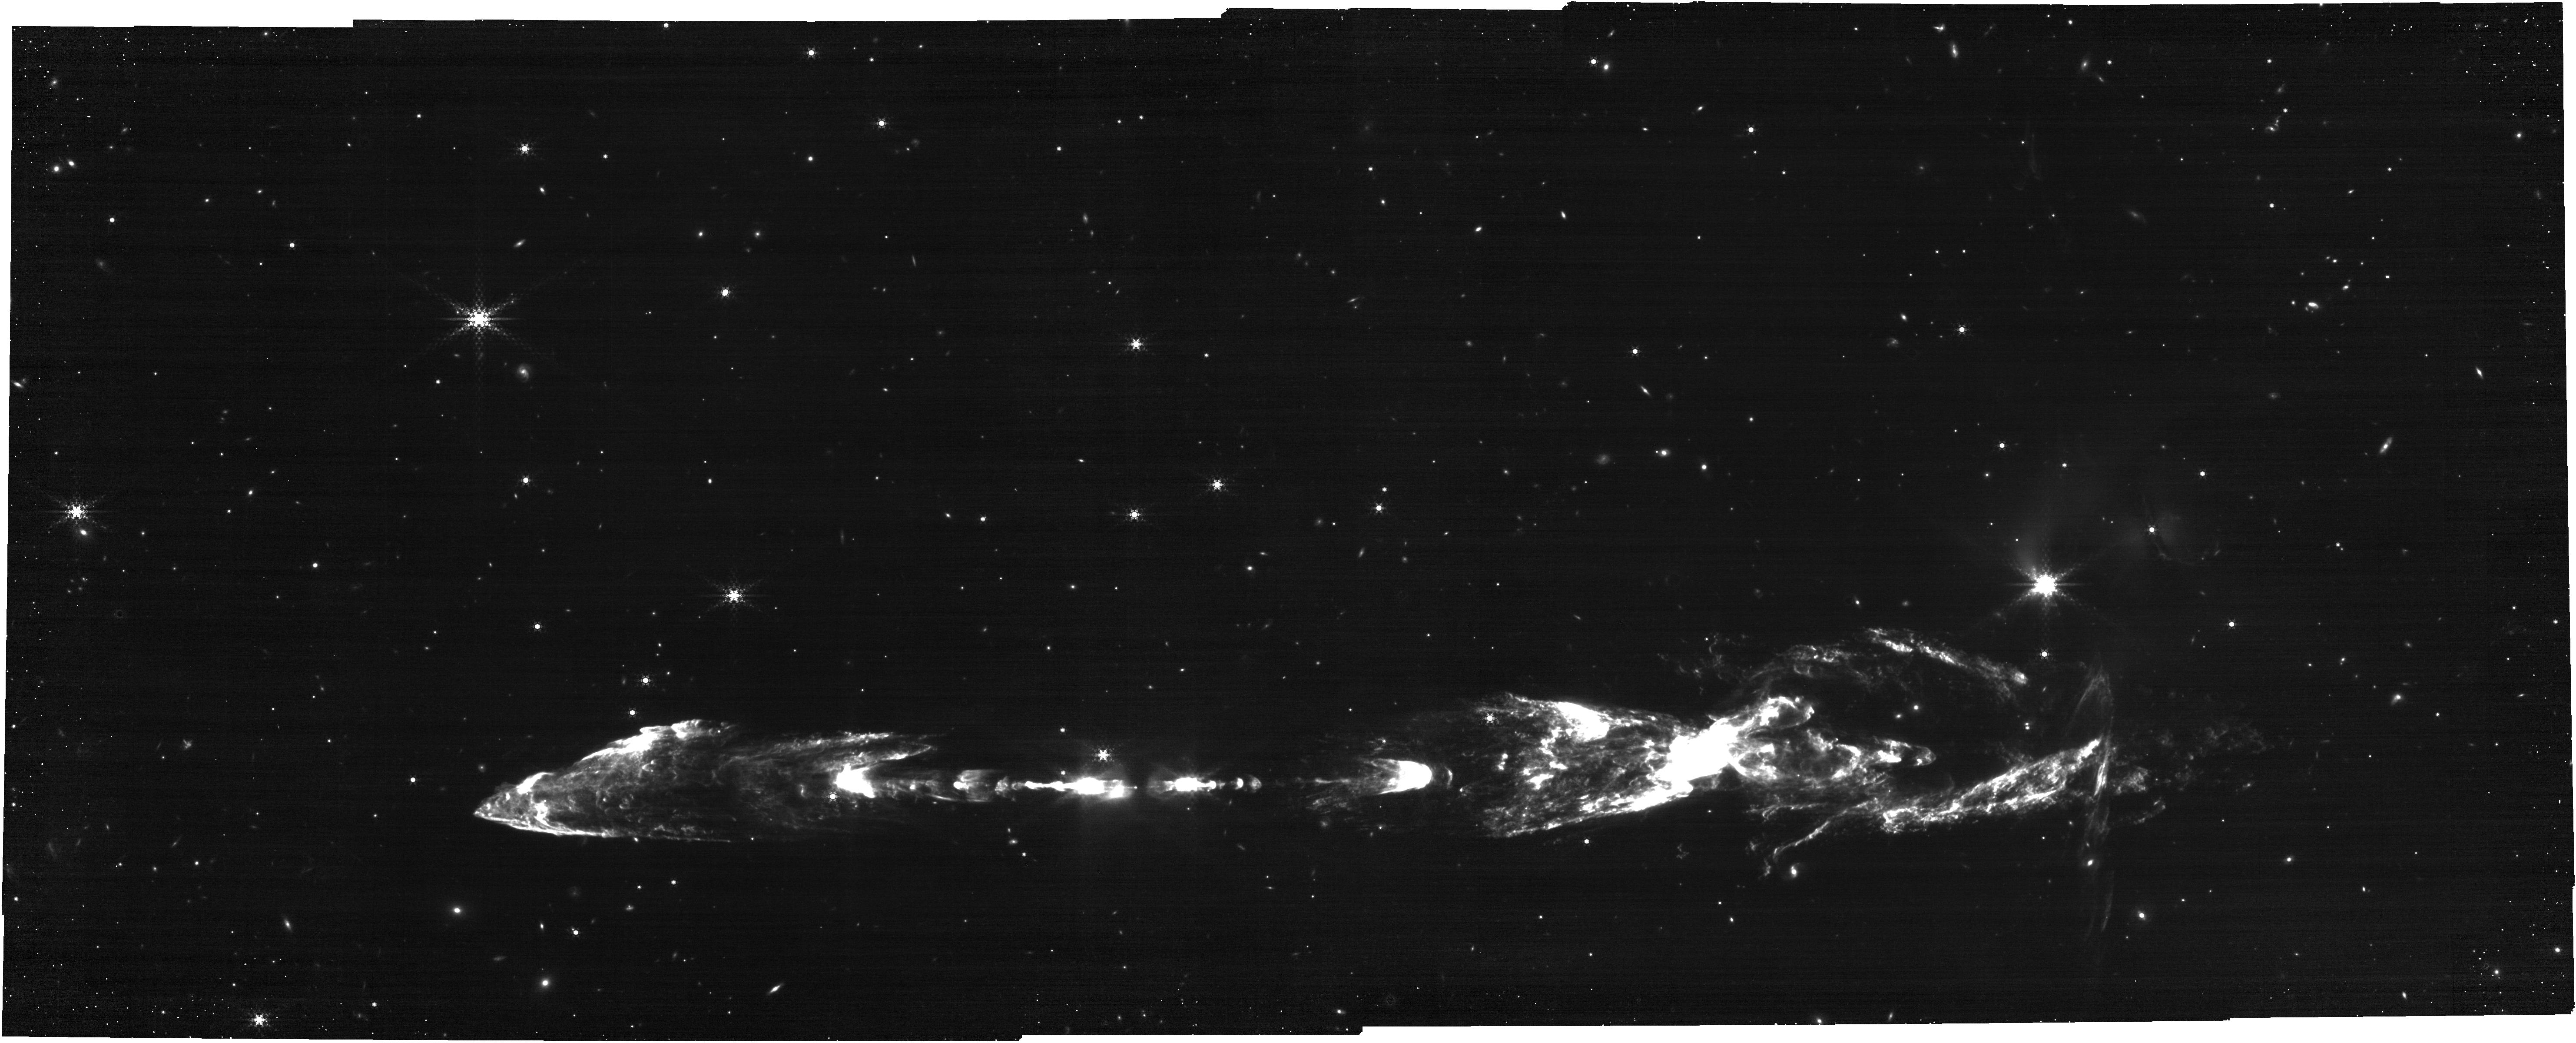
Target: HH212-POS1. Instrument: NIRCAM. Filter: F460M. Exposure: 30 min. Observation ID: jw01258-o001_t002_nircam_clear-f460m

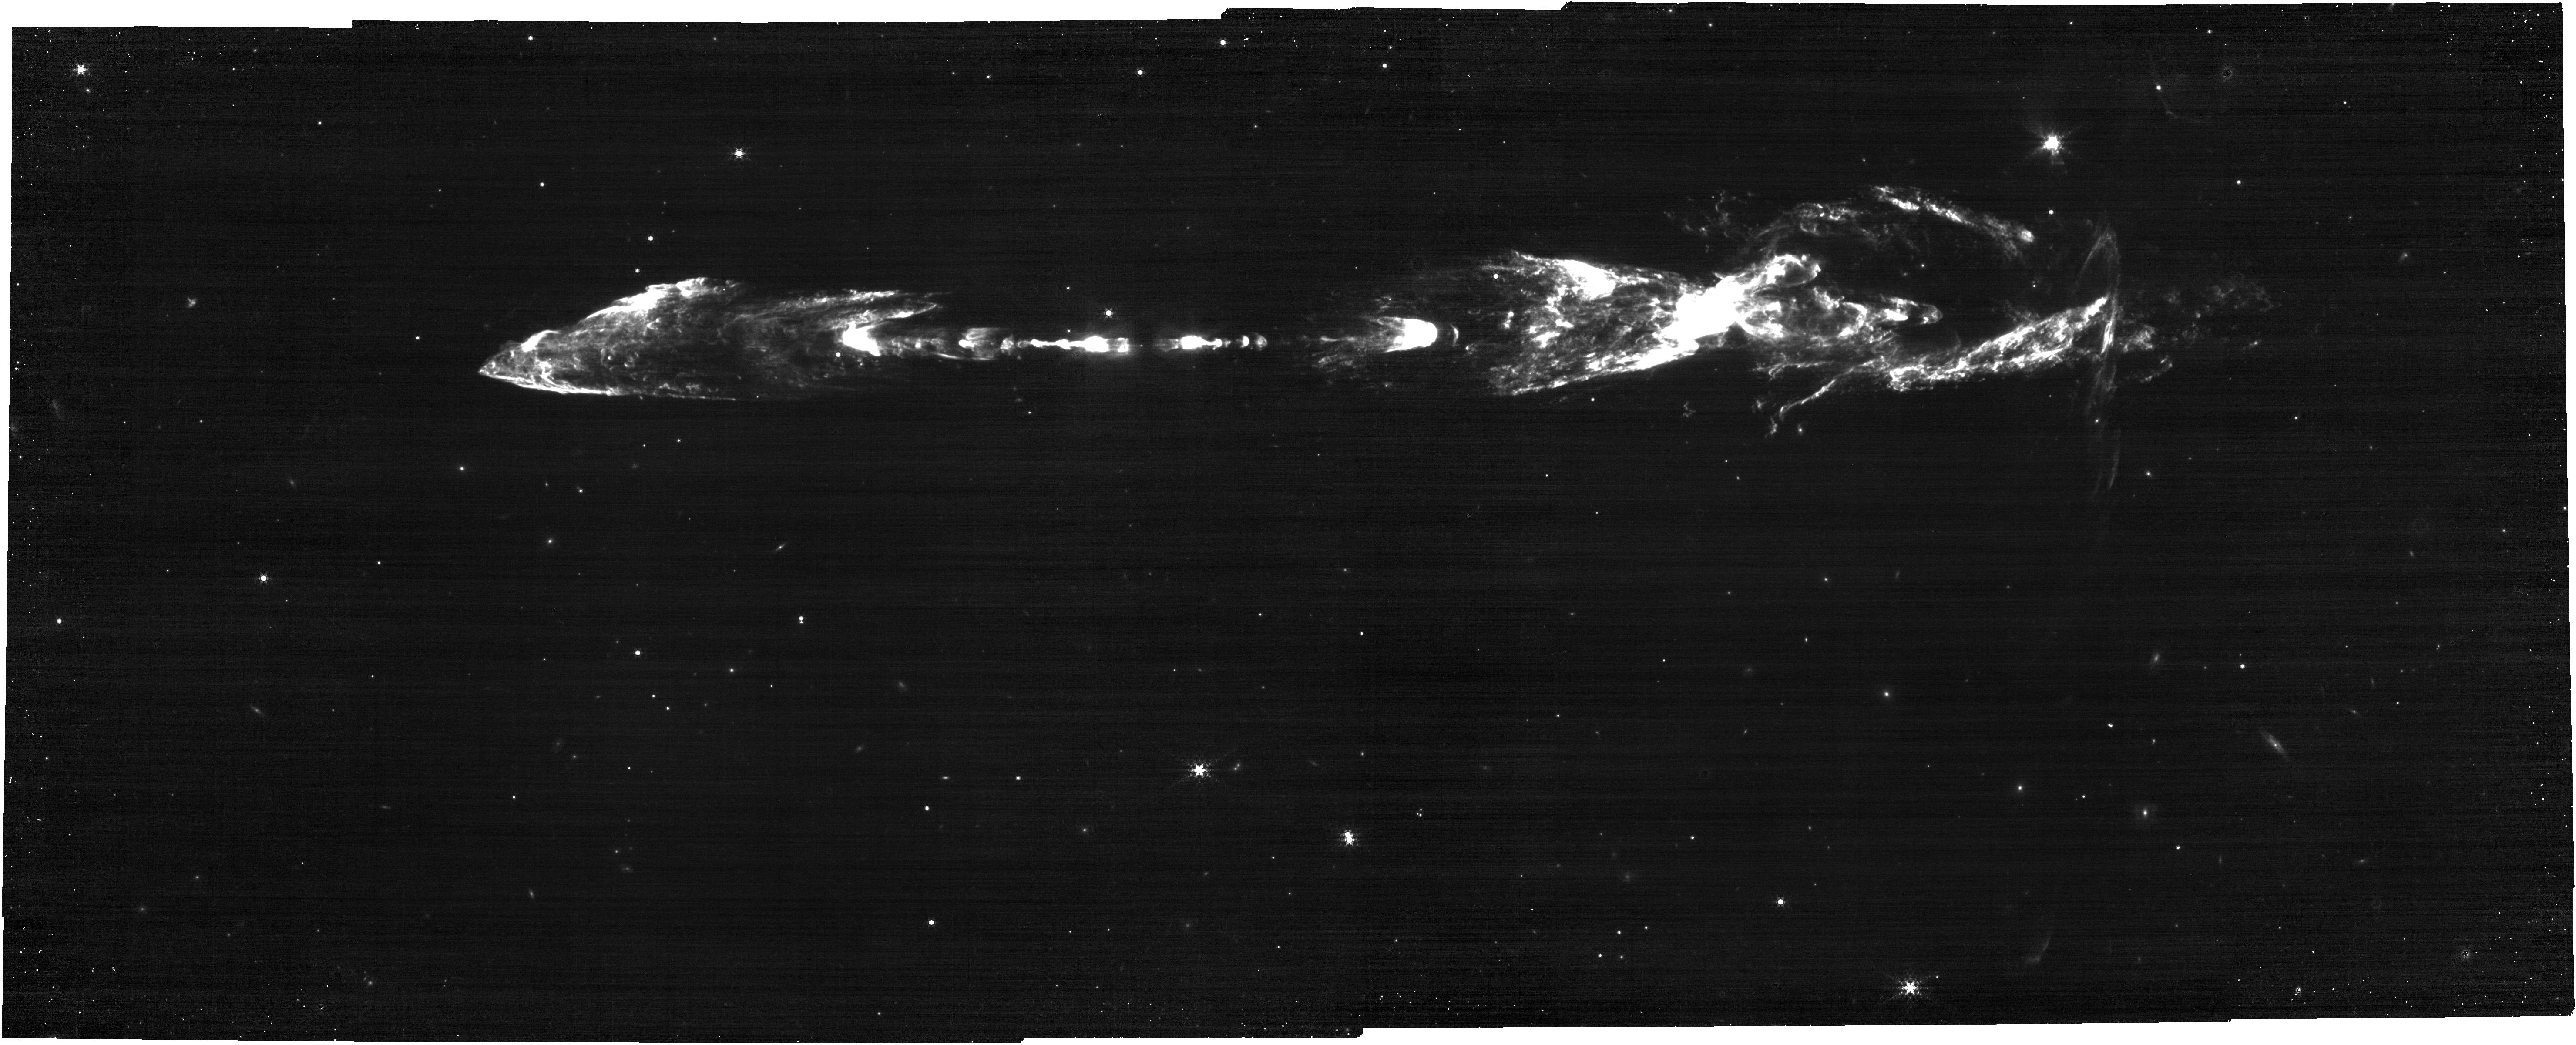
Target: HH212-POS2. Instrument: NIRCAM. Filter: F444W+F470N. Exposure: 30 min. Observation ID: jw01258-o002_t003_nircam_f444w-f470n

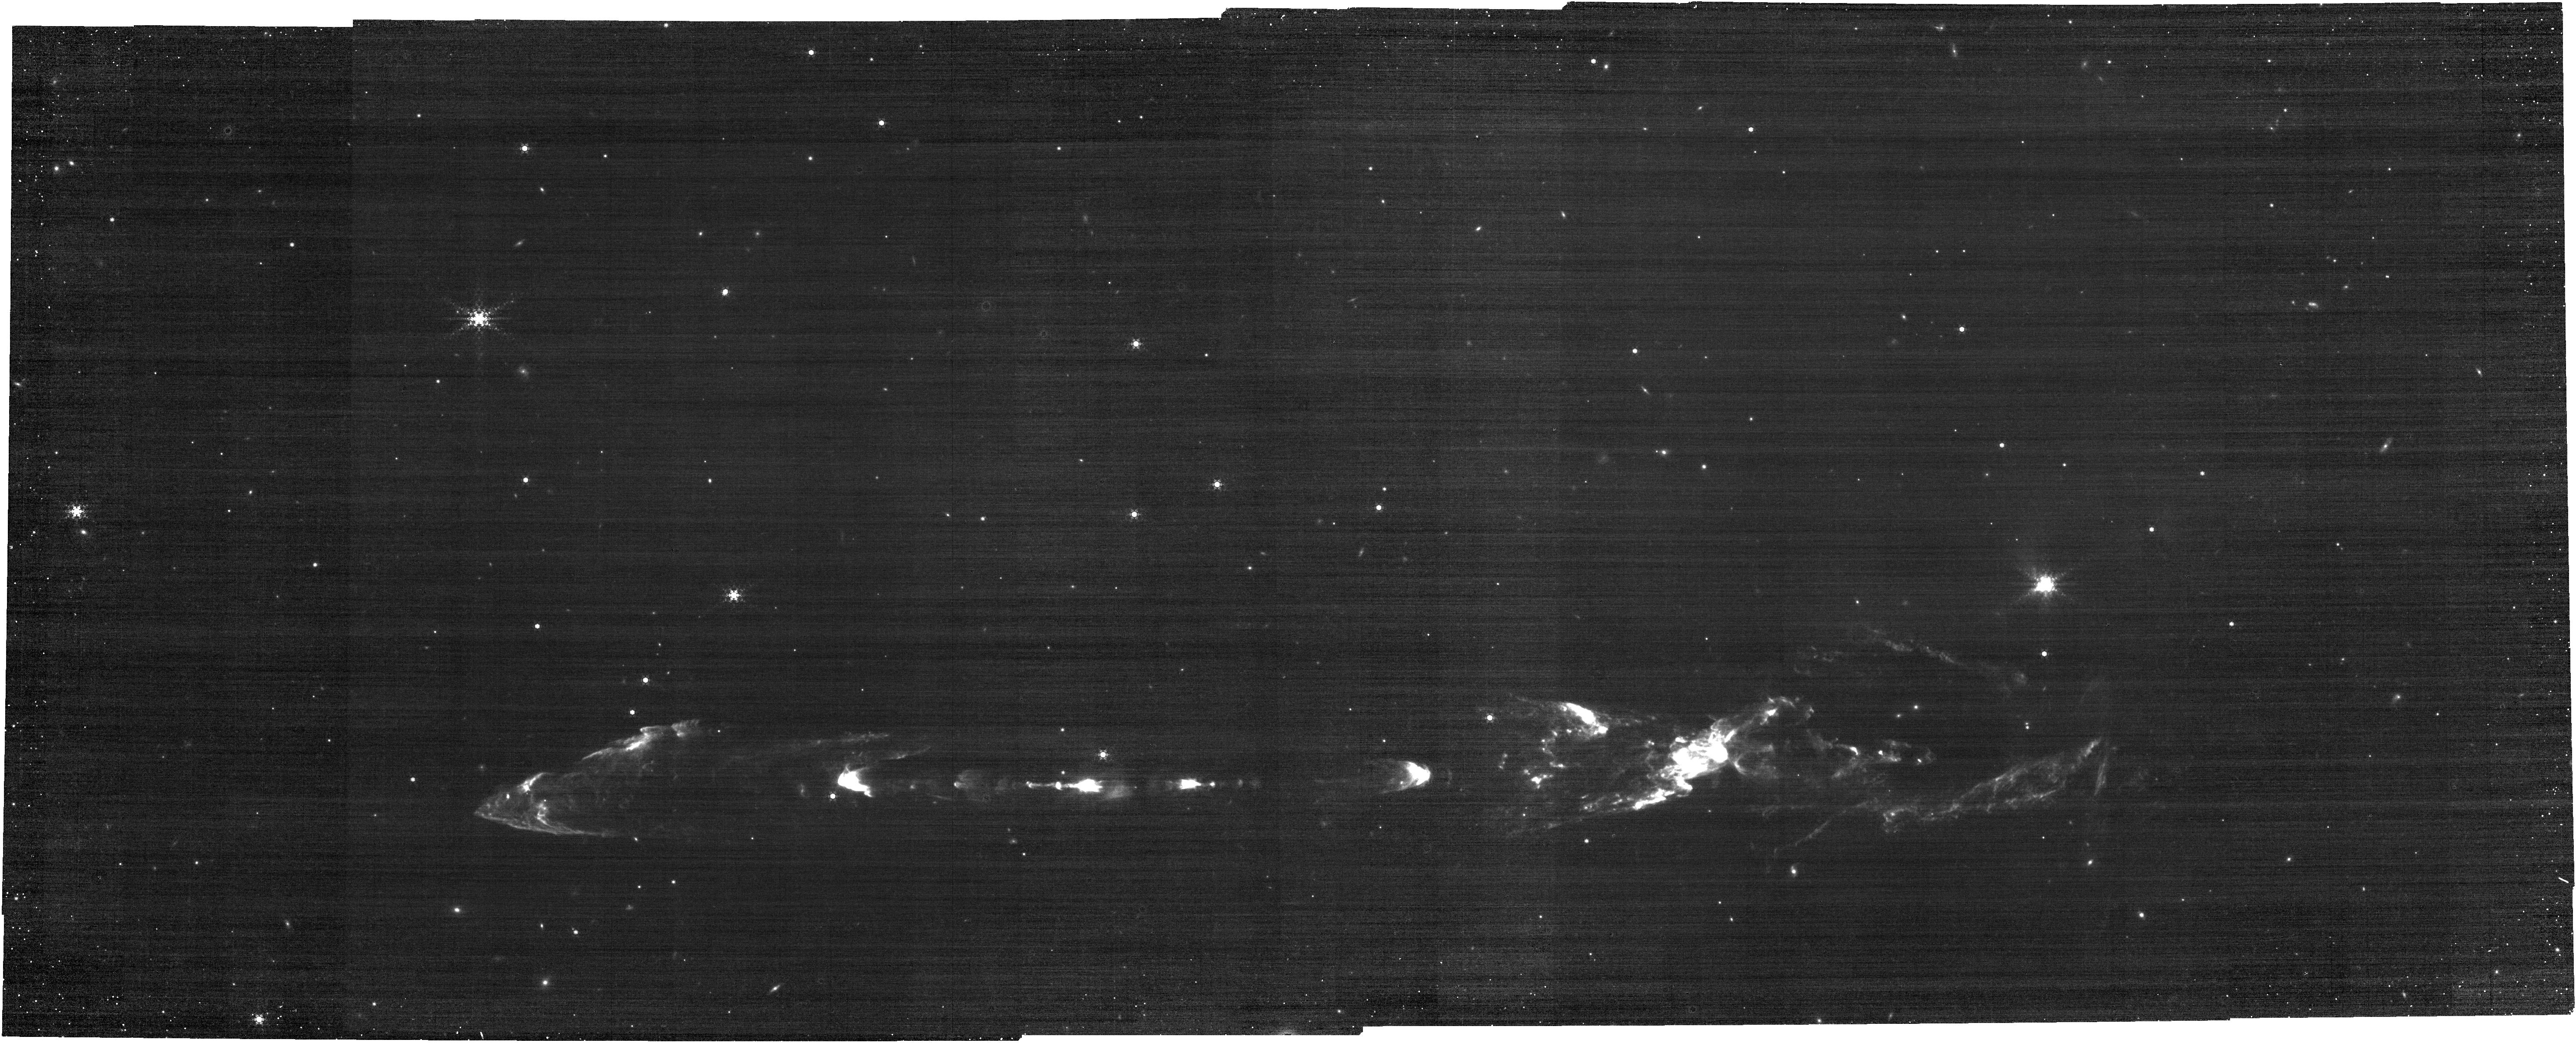
Target: HH212-POS1. Instrument: NIRCAM. Filter: F444W+F466N. Exposure: 30 min. Observation ID: jw01258-o001_t002_nircam_f444w-f466n

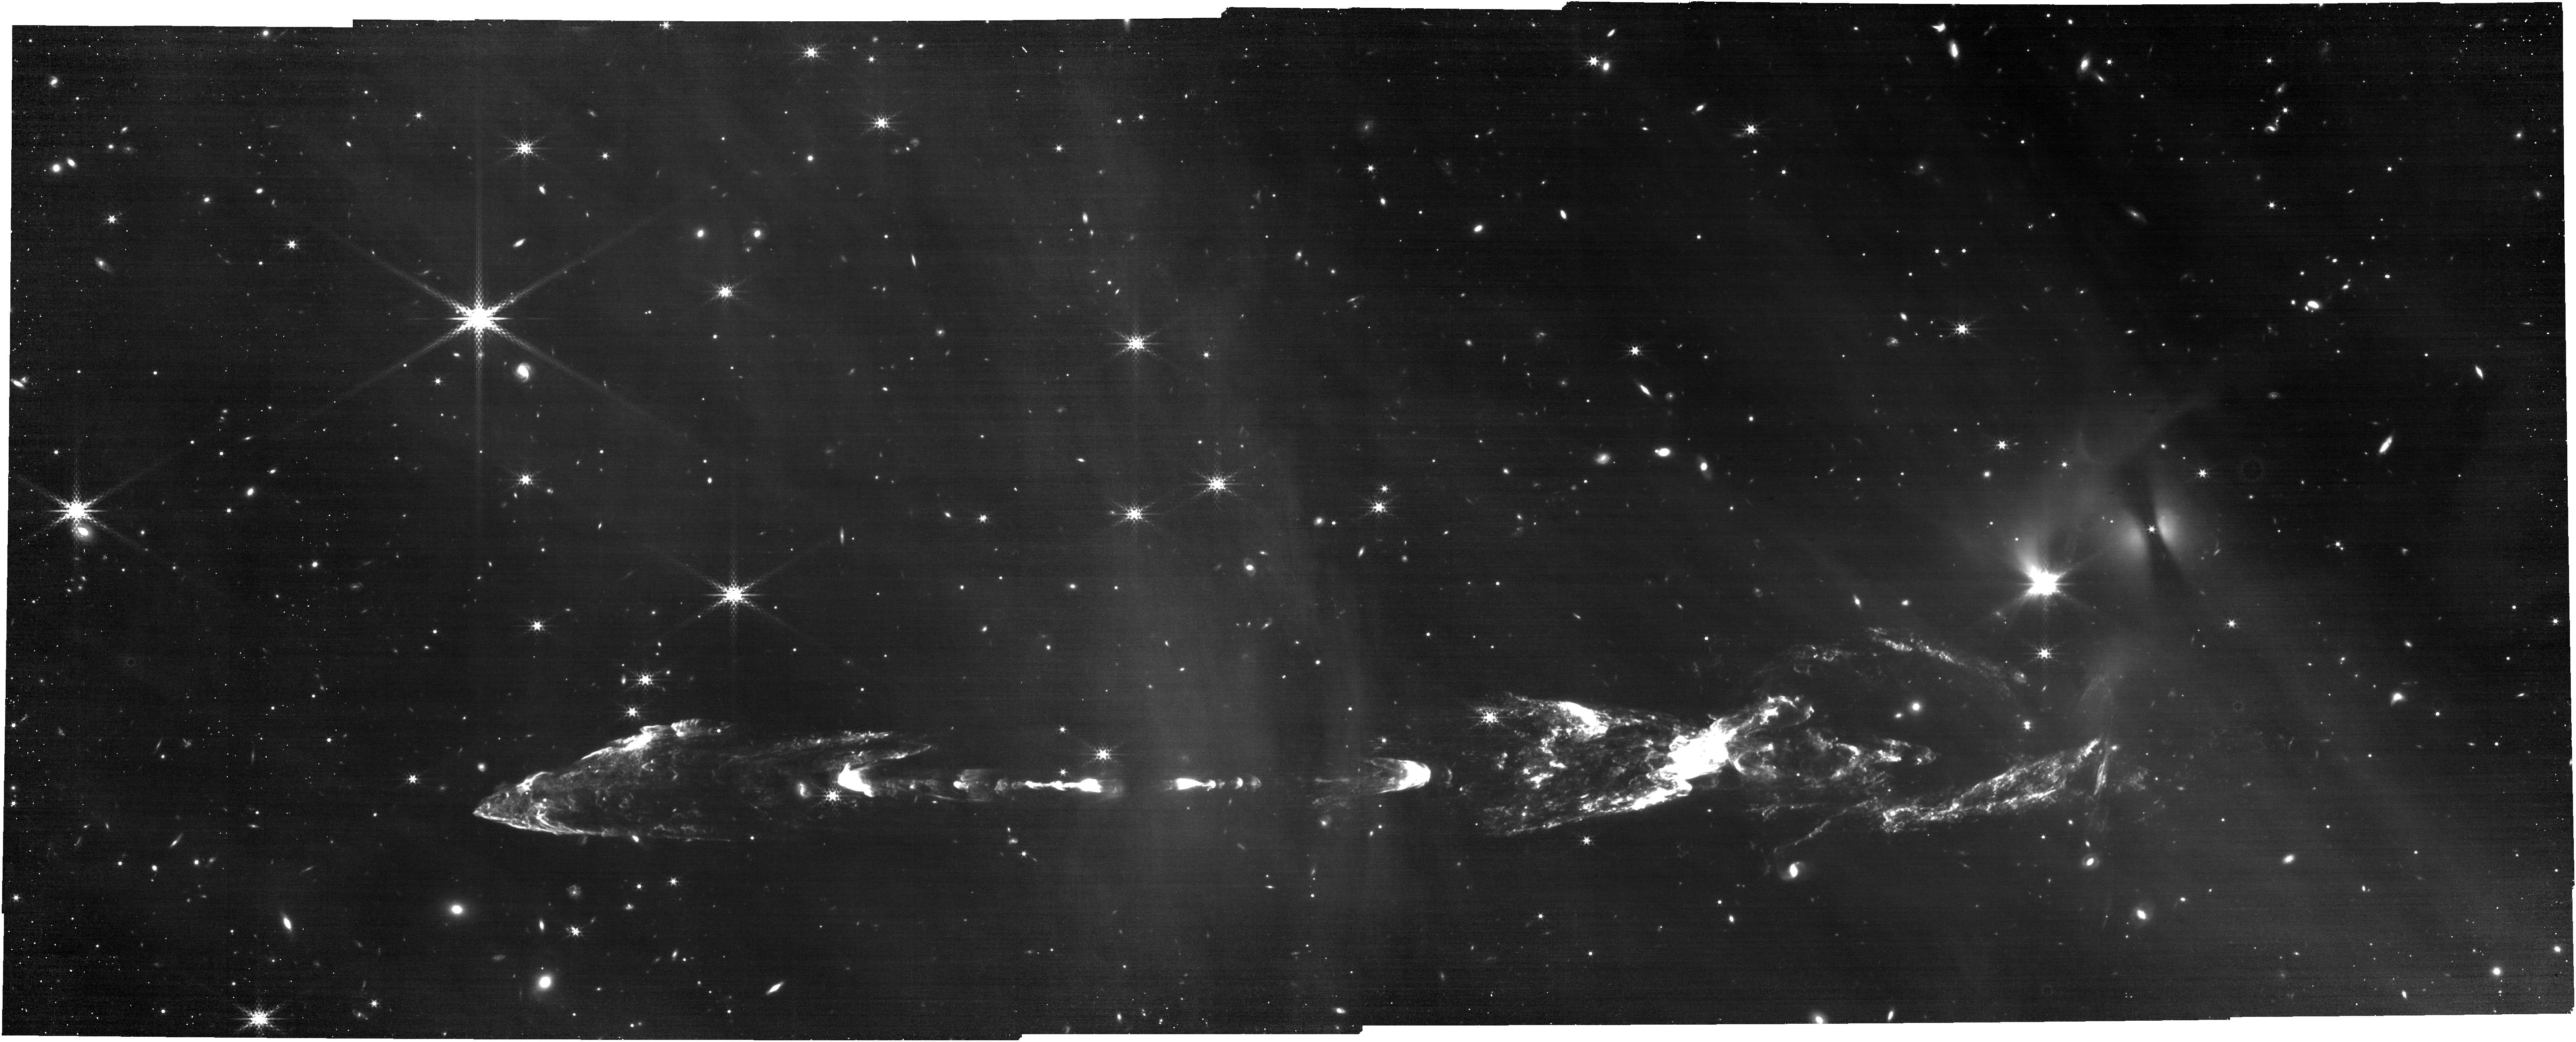
Target: HH212-POS1. Instrument: NIRCAM. Filter: F335M. Exposure: 30 min. Observation ID: jw01258-o001_t002_nircam_clear-f335m

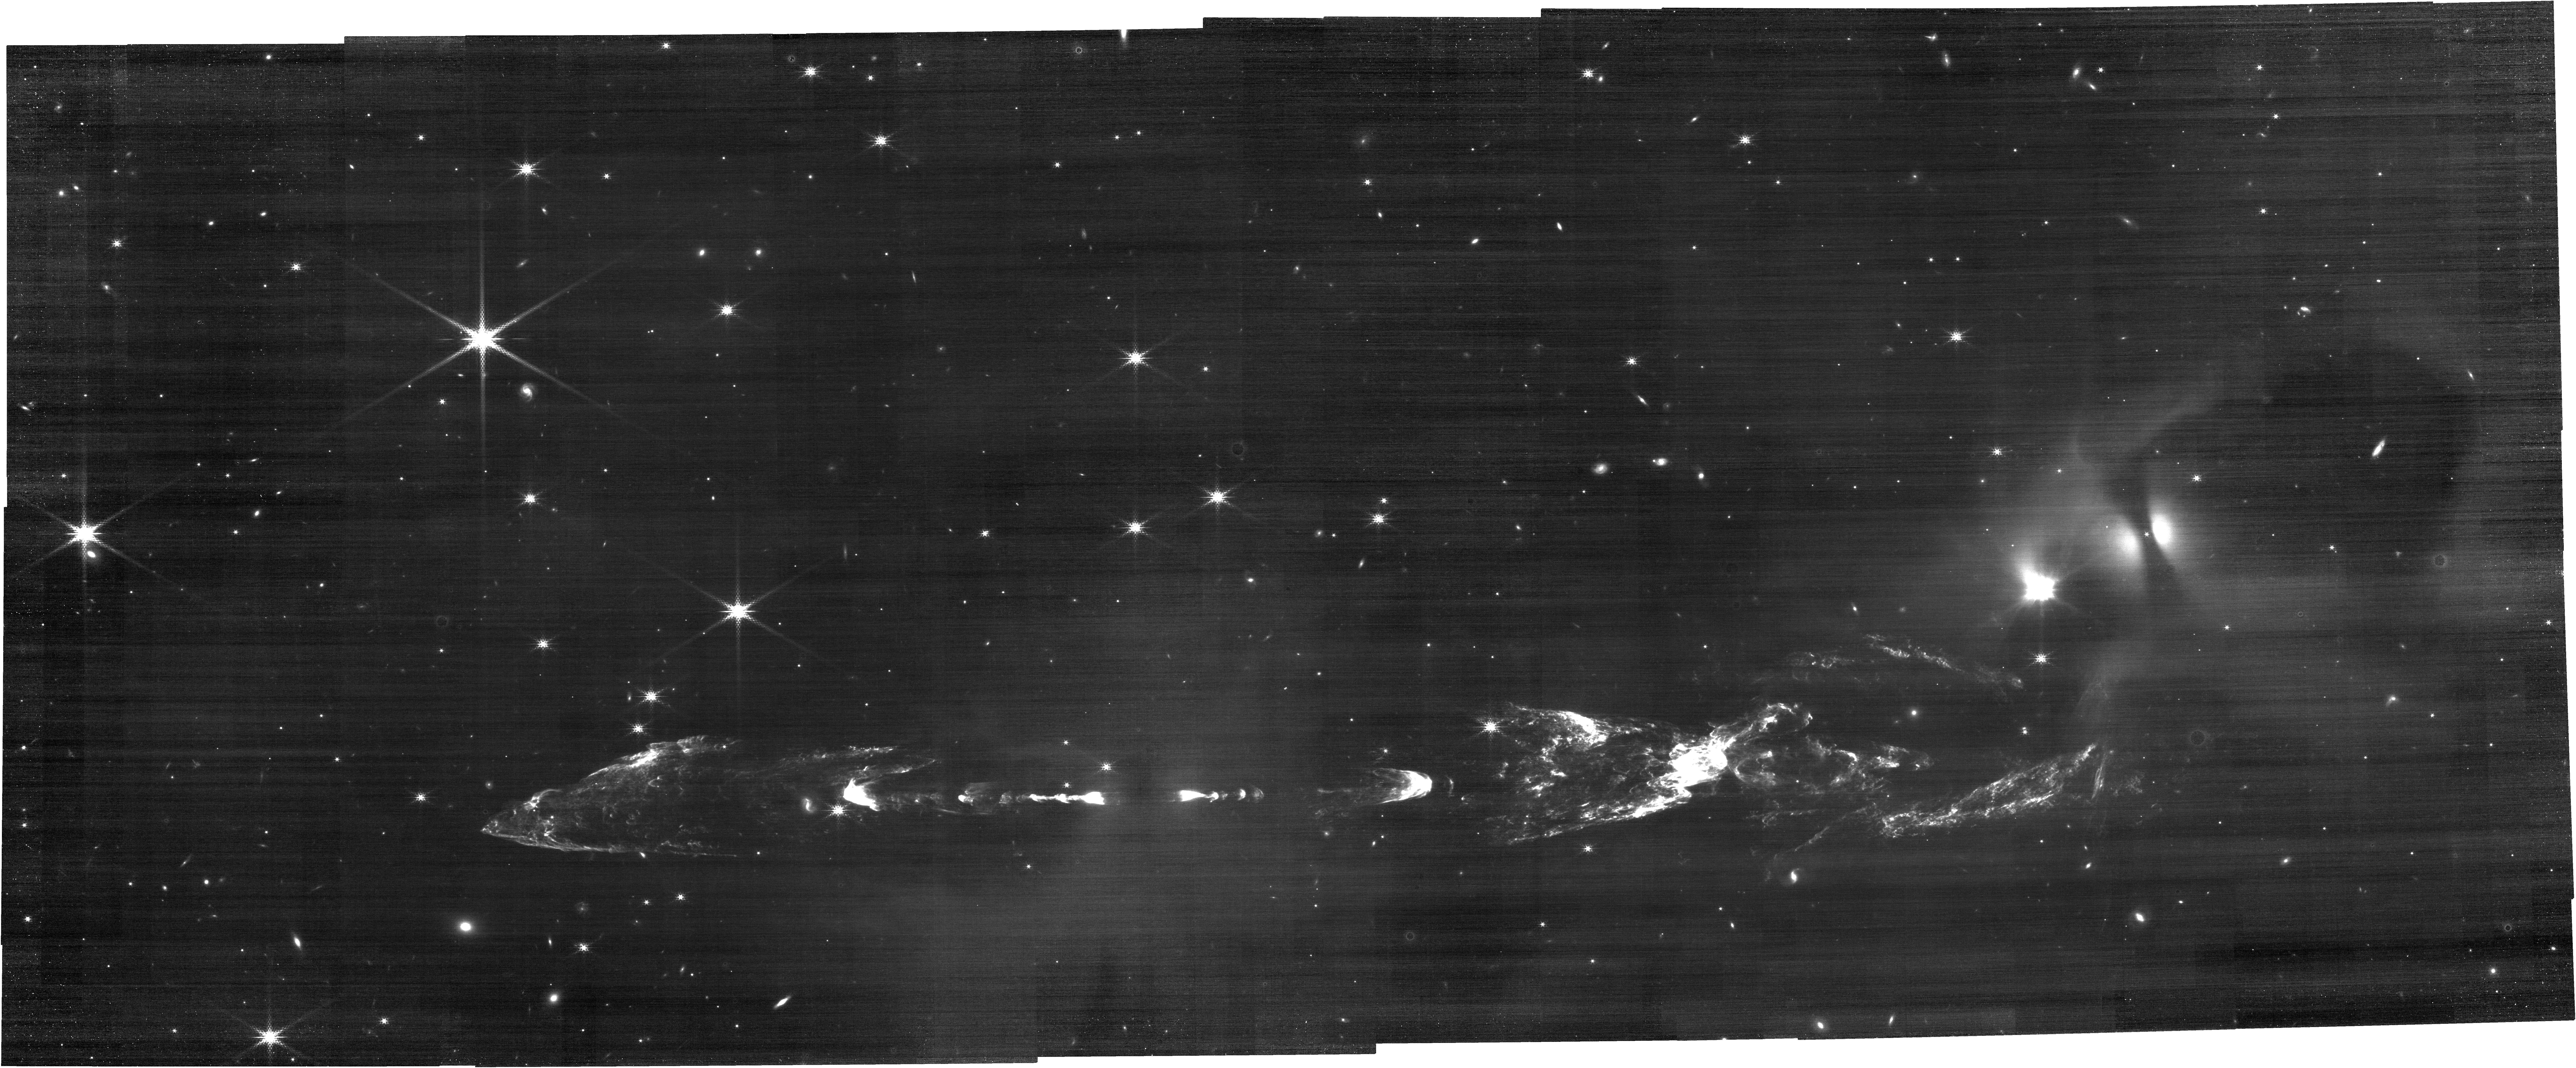
Target: HH212-POS1. Instrument: NIRCAM. Filter: F210M. Exposure: 30 min. Observation ID: jw01258-o001_t002_nircam_clear-f210m

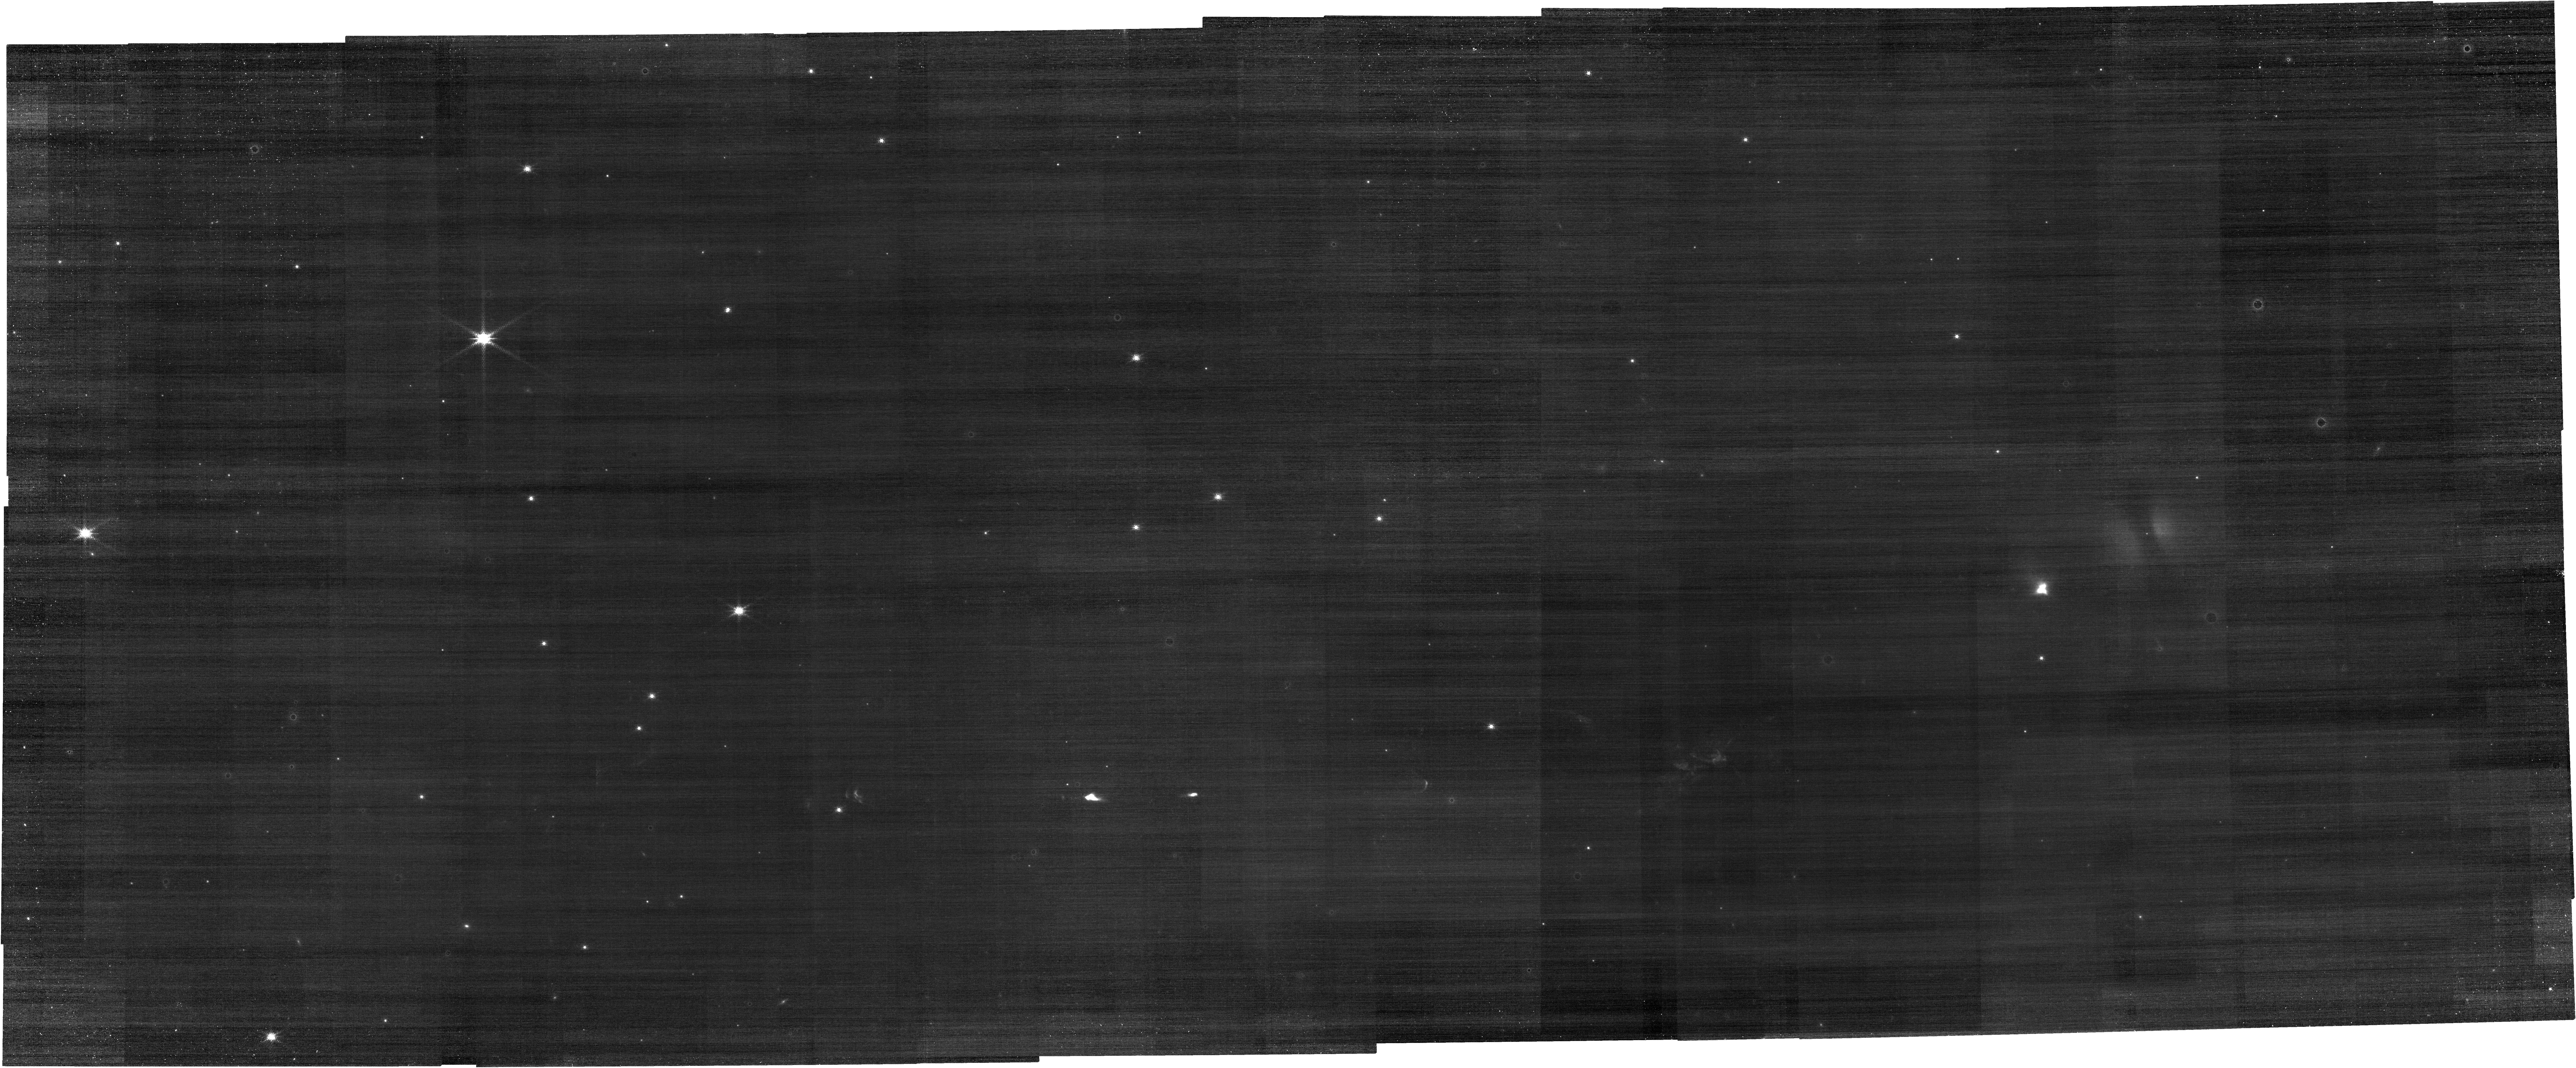
Target: HH212-POS1. Instrument: NIRCAM. Filter: F150W2+F164N. Exposure: 30 min. Observation ID: jw01258-o001_t002_nircam_f150w2-f164n

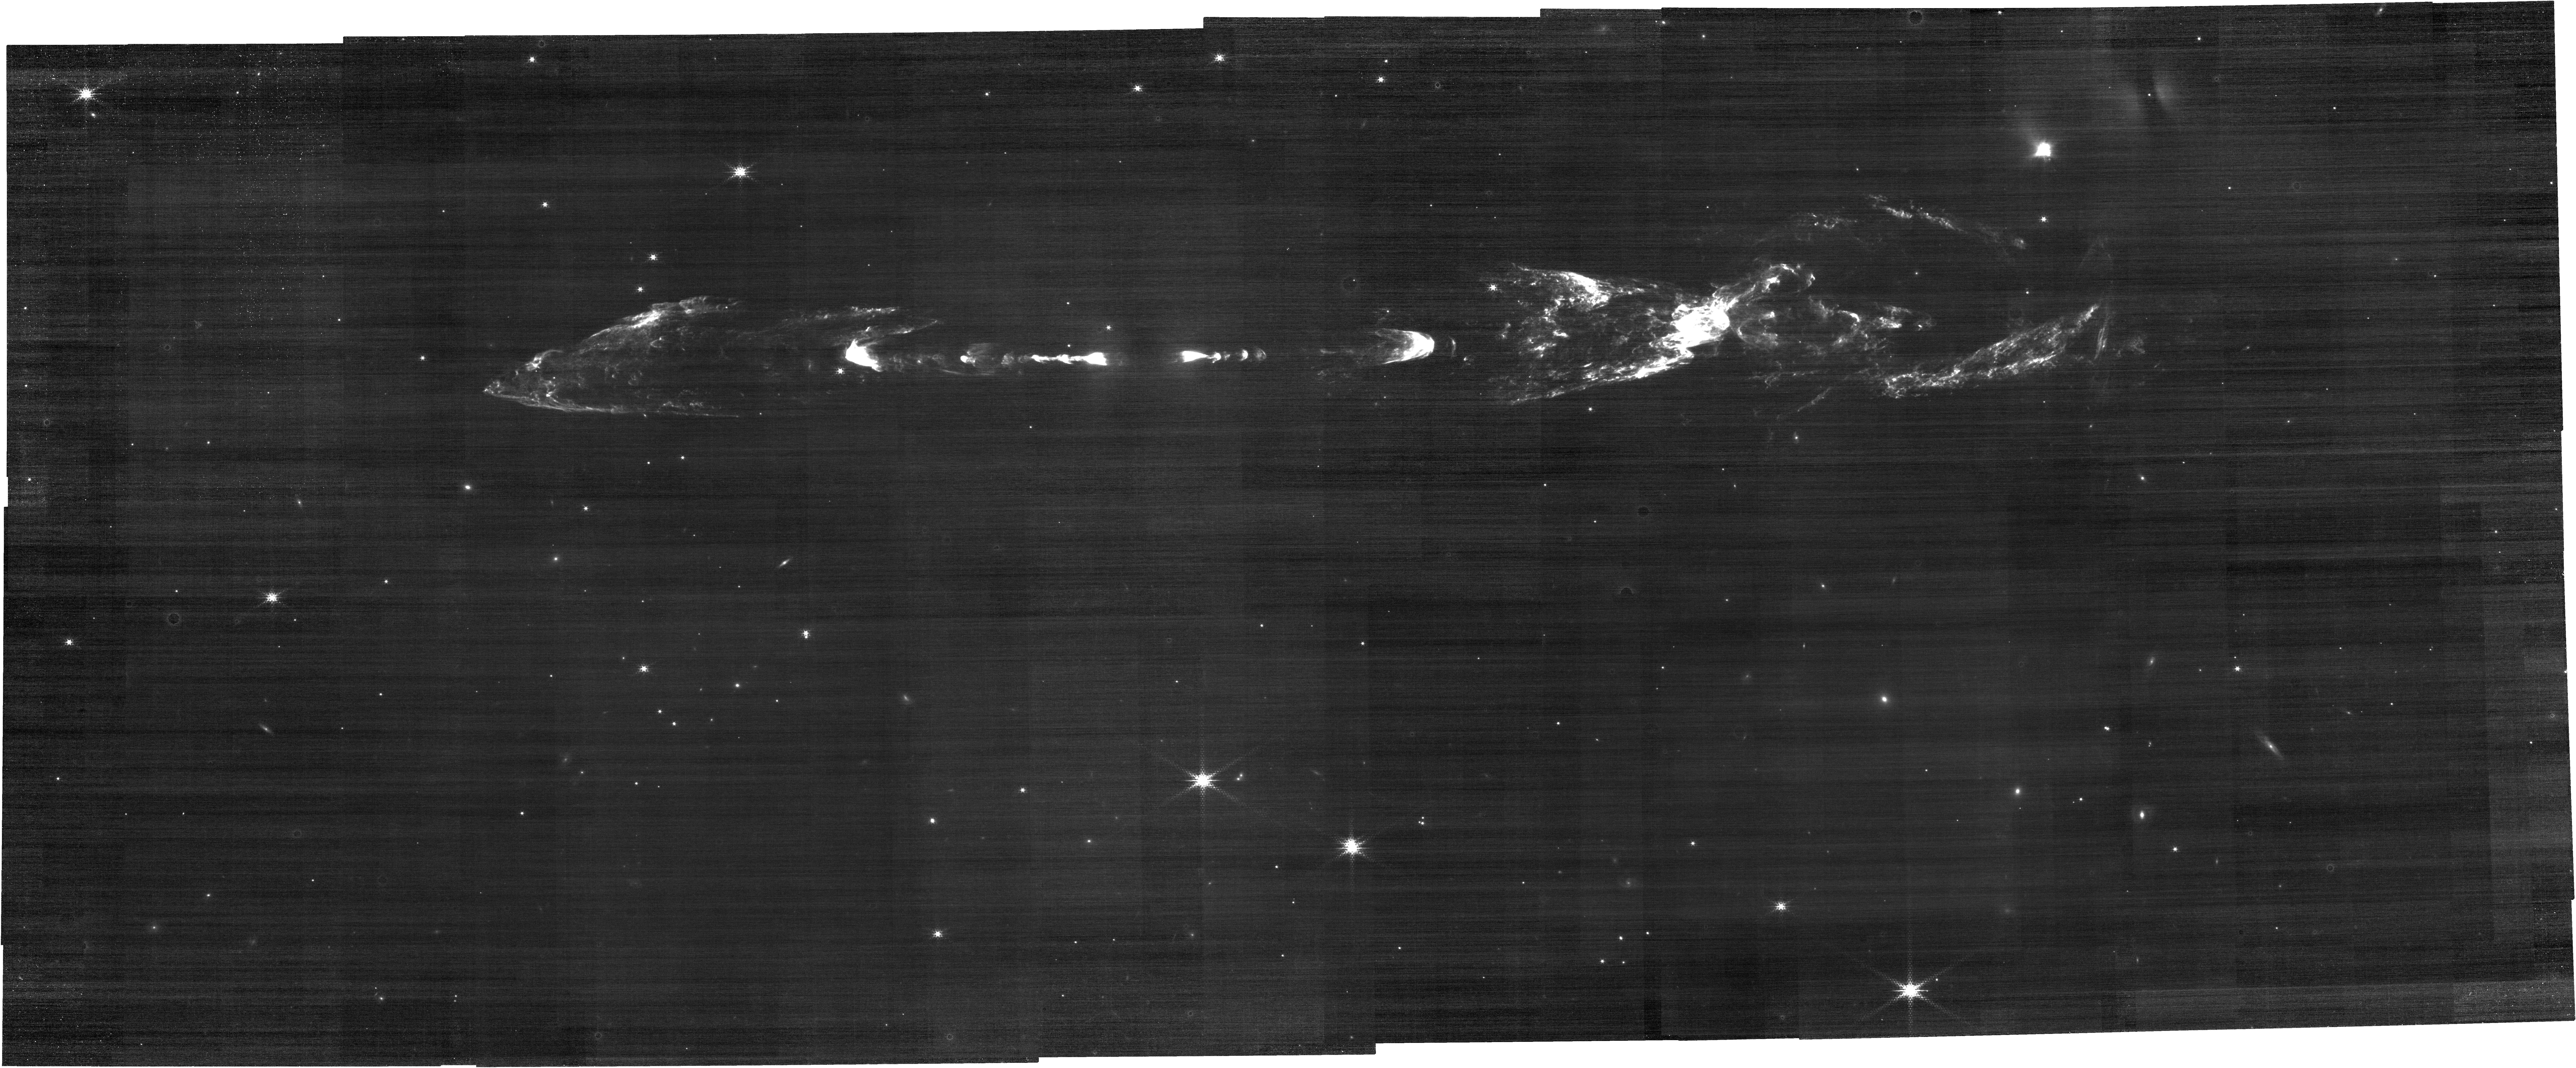
Target: HH212-POS2. Instrument: NIRCAM. Filter: F212N. Exposure: 1 h. Observation ID: jw01258-o002_t003_nircam_clear-f212n

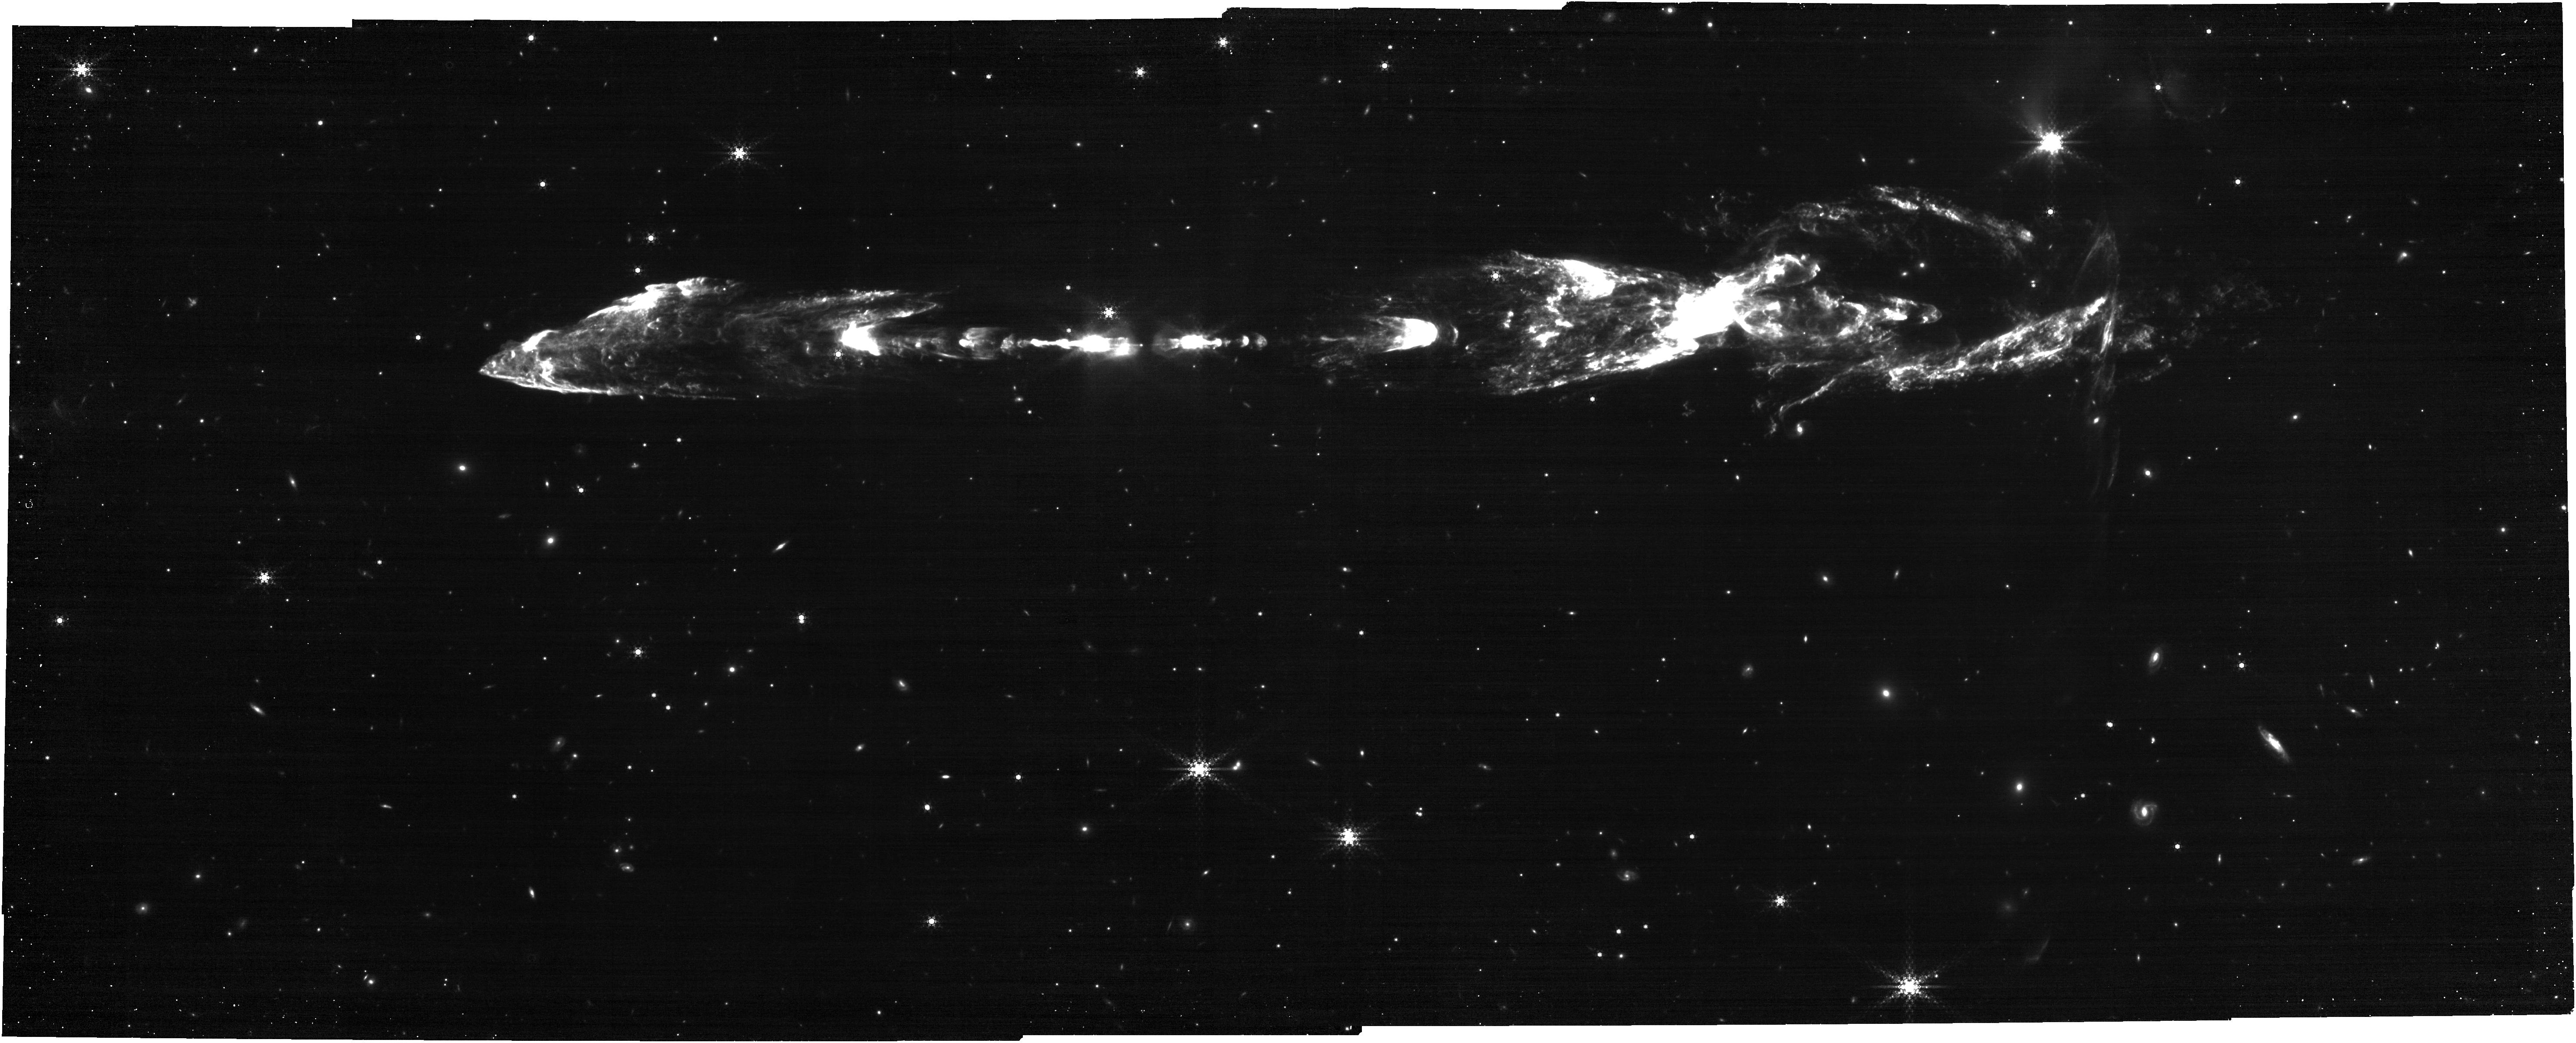
Target: HH212-POS2. Instrument: NIRCAM. Filter: F460M. Exposure: 30 min. Observation ID: jw01258-o002_t003_nircam_clear-f460m

Structure, excitation, and proper motions in the symmetric HH212 jet (PI: McCaughrean, Mark J.)

We will carry out NIRCam imaging covering the highly-symmetric young outflow HH212 over a field of ~6.1 arcmin x 3.5 arcmin. In shocked H2, the jet is ~4 arcmin long. We will take images in six filters: two lines of shocked molecular hydrogen (v=1–0 S(1) at 2.12 microns, F212N; v=0–0 S(9) at 4.69 microns, F470N) & corresponding line+continuum filters (F210M & F460M), one line of CO (F466N), & one intermediate wavelength which includes another shocked H2 line & continuum (v=1-0 S(0) at 3.23 microns, F335M). Since our discovery of the jet in 1994, we have been conducting a variety of near-infrared and millimetre studies, and the JWST data will advance this work in four key ways: First, the spatial resolution in the 2.12 micron line images will be ~5 x better than our best ground-based data (seeing limited at ~0.3”), and thus allow us to resolve small-scale shock details throughout the flow, from the inner knots to the large outer bowshocks. Second, the 2022 date of the observations will add a further 15 years to the long baseline proper motion study (the last detailed VLT imaging was in 2007), and thus roughly double the precision and lower the detection threshold of the measurements of plane-of-the sky motions in the outflow. Third, the complementary LW imaging in the H2 line at 4.69 micron will give a direct indication of the extinction in the flow by comparison with the 2.12 micron line: assuming an excitation temperature of ~2000K, the 2.12 micron/4.69 micron line ratio should be ~3, although extinction may make the ratio smaller. The larger LW pixels will also help bring the effective sensitivities closer together. Four, to test for CO emission in the outflow. Version 4, submitted 2022-09-11